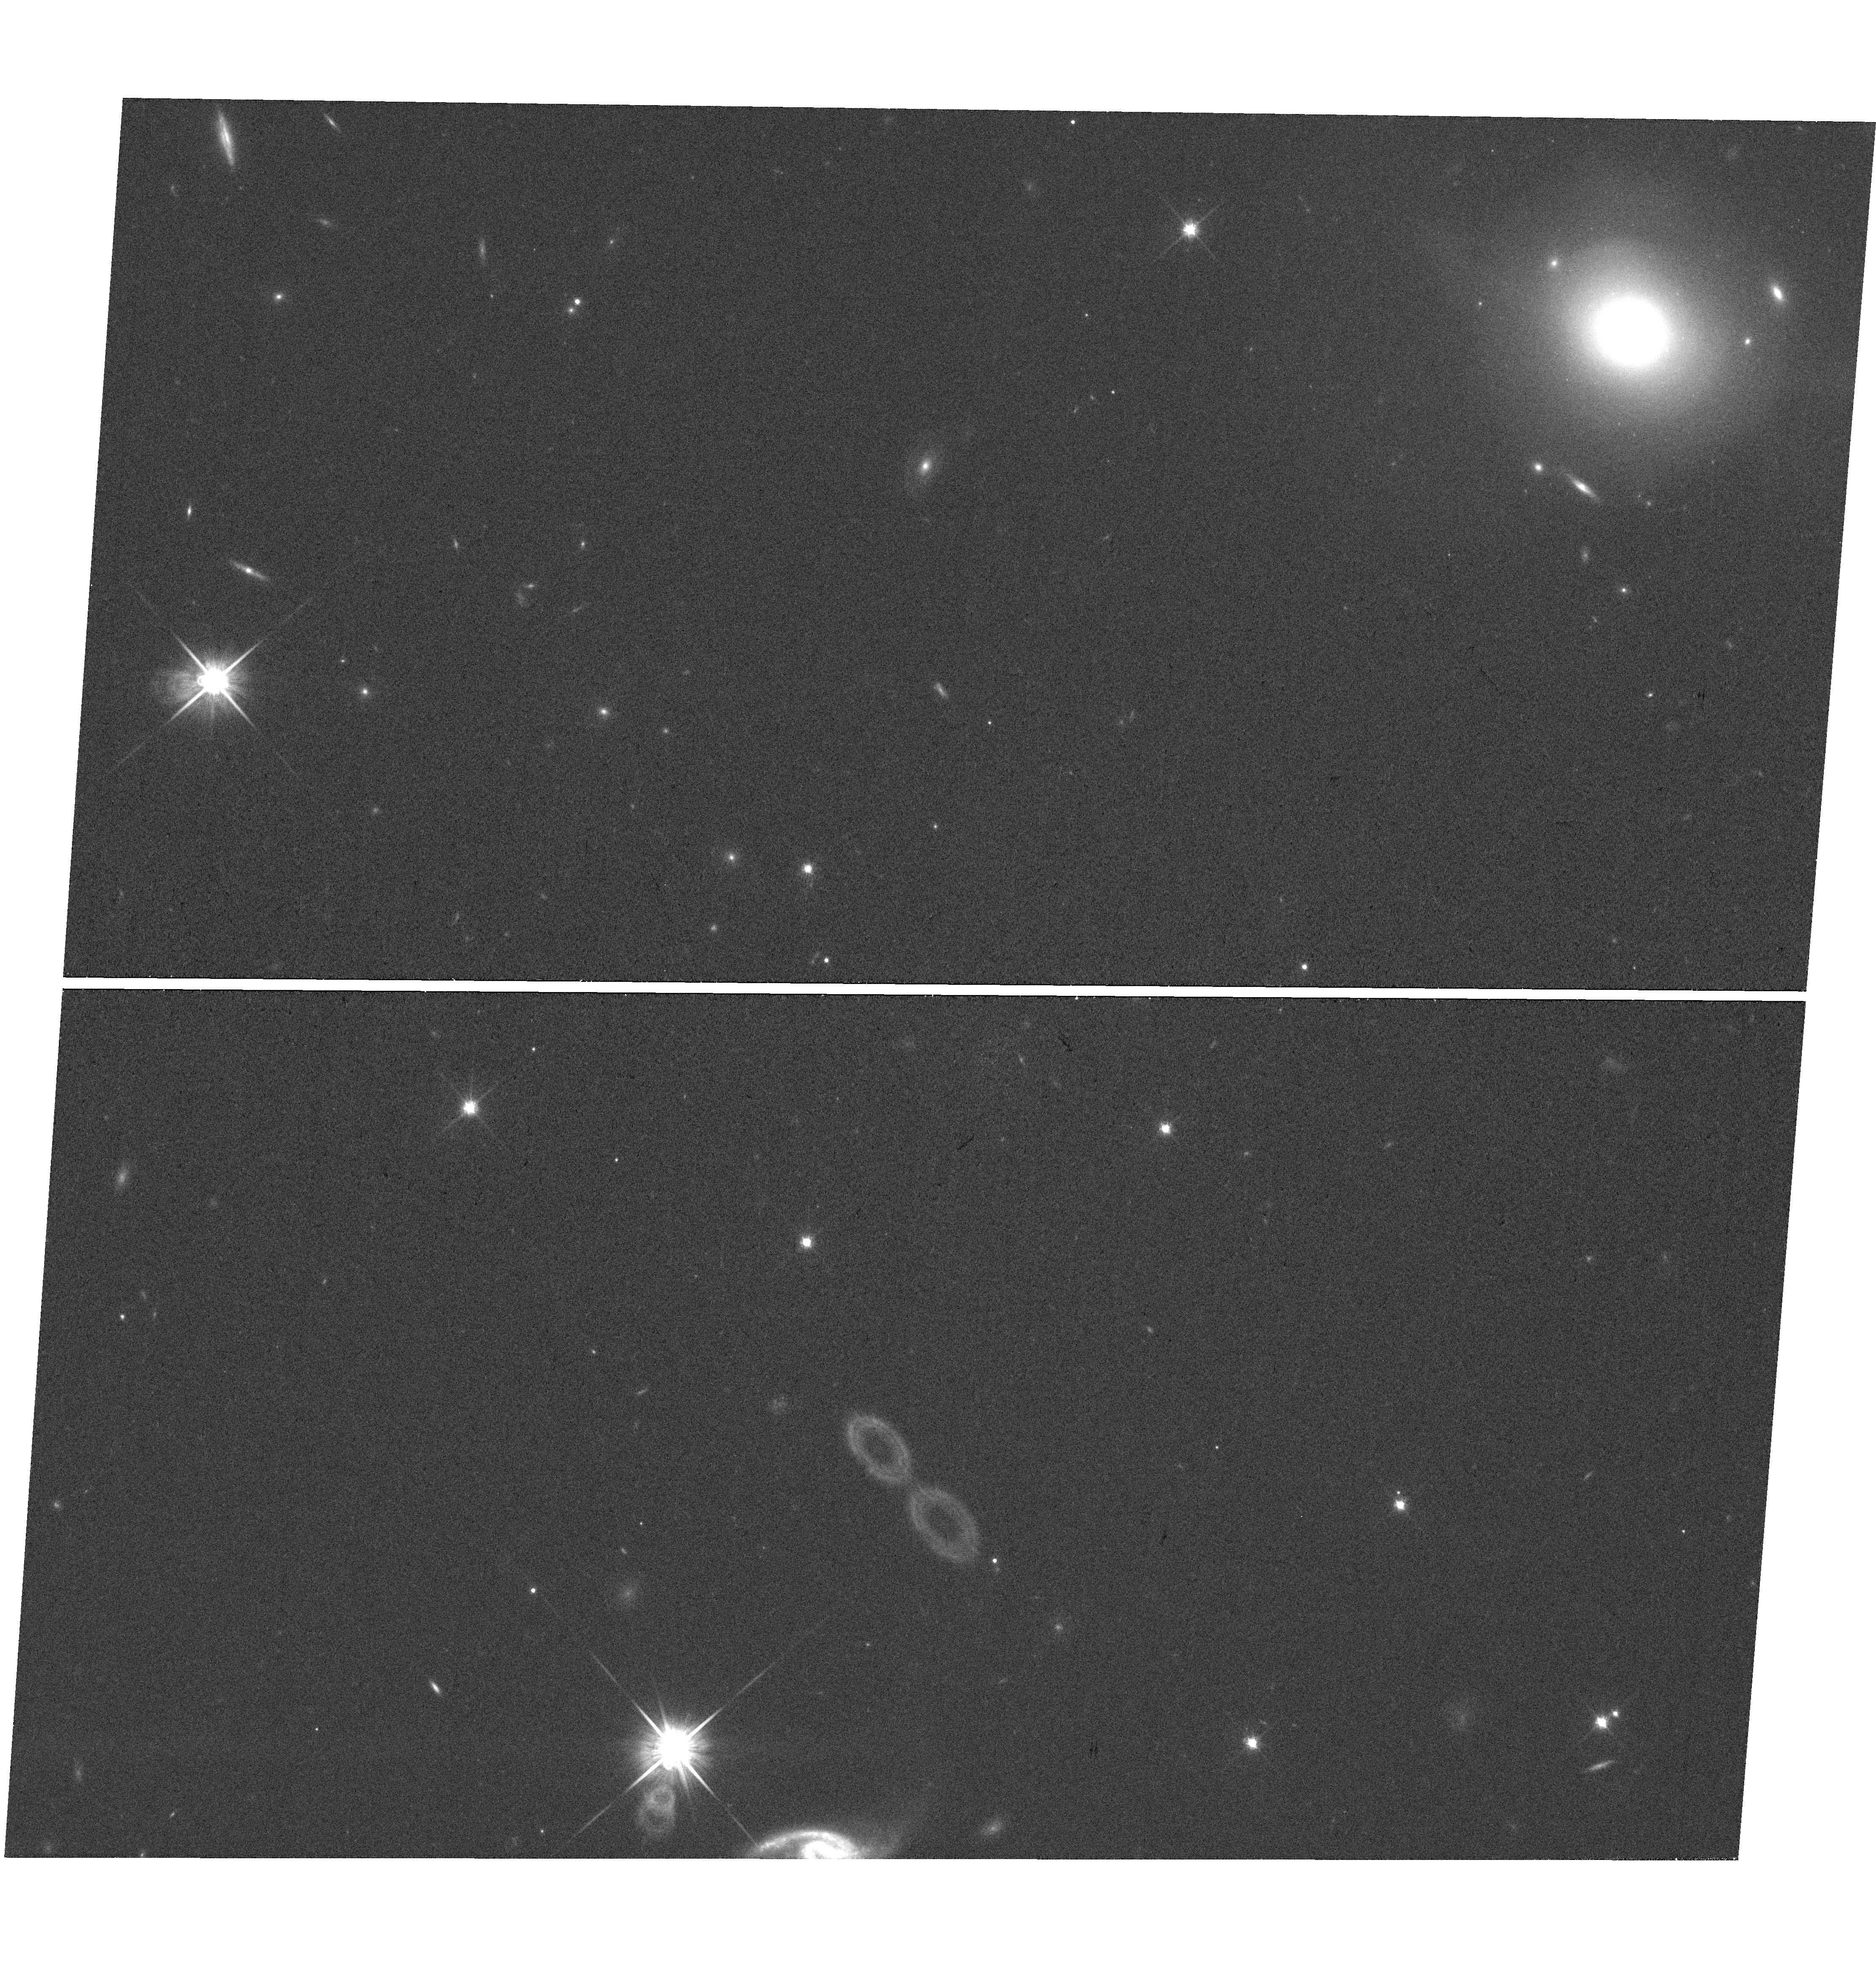
Target: 2MASXJ04035024-0239275
Instrument: WFC3/UVIS
Filter: F814W
Exposure: 17 min
Observation ID: hst_15477_01_wfc3_uvis_f814w_idsl01

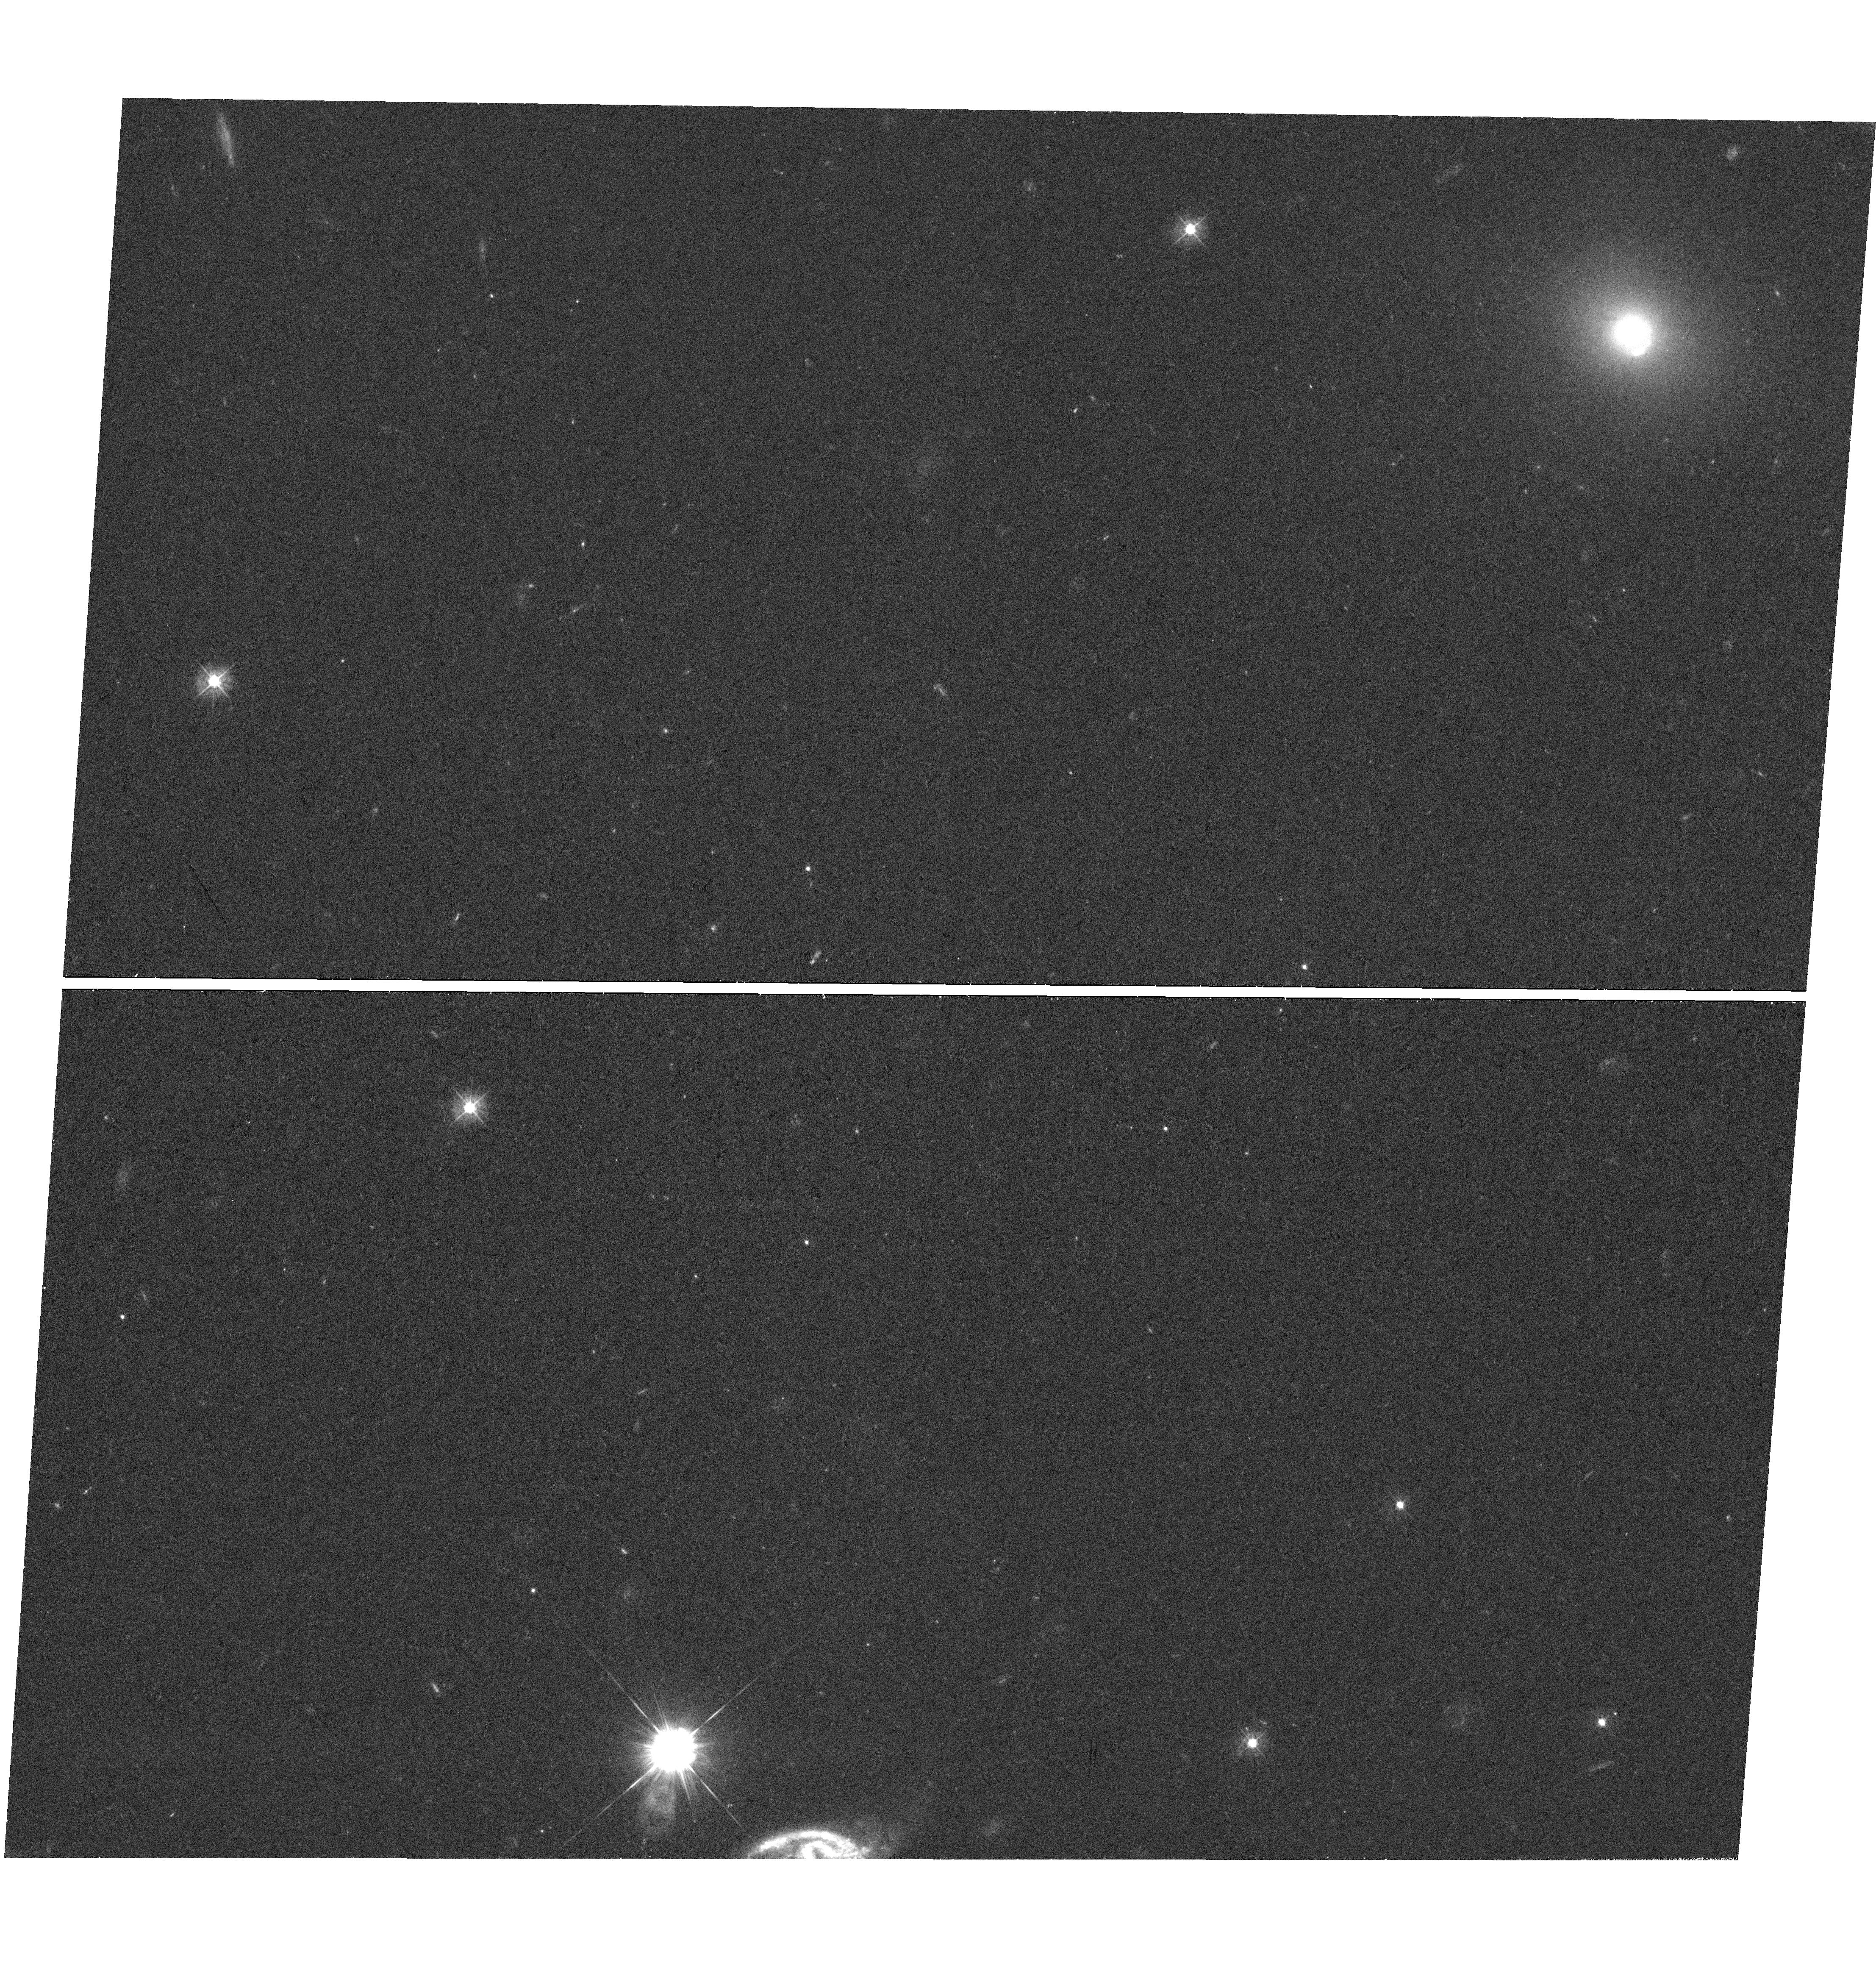
Target: 2MASXJ04035024-0239275
Instrument: WFC3/UVIS
Filter: F390W
Exposure: 1.1 h
Observation ID: hst_15477_01_wfc3_uvis_f390w_idsl01

A low-redshift strong-lensing elliptical galaxy with a bright source: A unique test for IMF gradients (PI: Smith, Russell Julian)

We request WFC3/UVIS imaging of a newly-discovered low-redshift strong-lensing elliptical galaxy. Nearby lenses provide uniquely-robust measurements of the stellar mass-to-light ratios, because their Einstein radii are small, so that lensing measures the stellar mass, with only small contributions from dark matter. Until recently, only three nearby elliptical lenses were known, and all yielded low M/L values consistent with a MW-like Initial Mass Function (IMF), in tension with the apparent presence of dwarf-enriched populations from modelling their spectra. The target of this observation is a new low-z lens, discovered in February 2018, during a systematic search for multiply-imaged line-emission behind massive galaxies in archival VLT/MUSE datacubes (Collier, Smith & Lucey 2018b). The system comprises an elliptical galaxy at z=0.066, with two very bright arcs formed by an emission line galaxy at z=0.192. The Einstein radius is 1.4", which projects to only ~2 kpc, minimizing the dark matter correction. A simple lensing analysis yields a stellar M/L ratio compatible with a MW-like IMF, in contrast to some studies which infer bottom-heavy IMFs in massive ellipticals. We now request HST observations to measure the resolved structure of the lensed images, and the inner luminosity profile of the lens itself, in order to constrain more complex mass models. We will fit models incorporating stellar and dark matter components, including stellar M/L gradients, constrained jointly by the MUSE kinematics and the pixel-level lensing. Among all the known low-z lenses, our target lens is the most suitable for this analysis, due to the bright and extended nature of its lensed arcs.